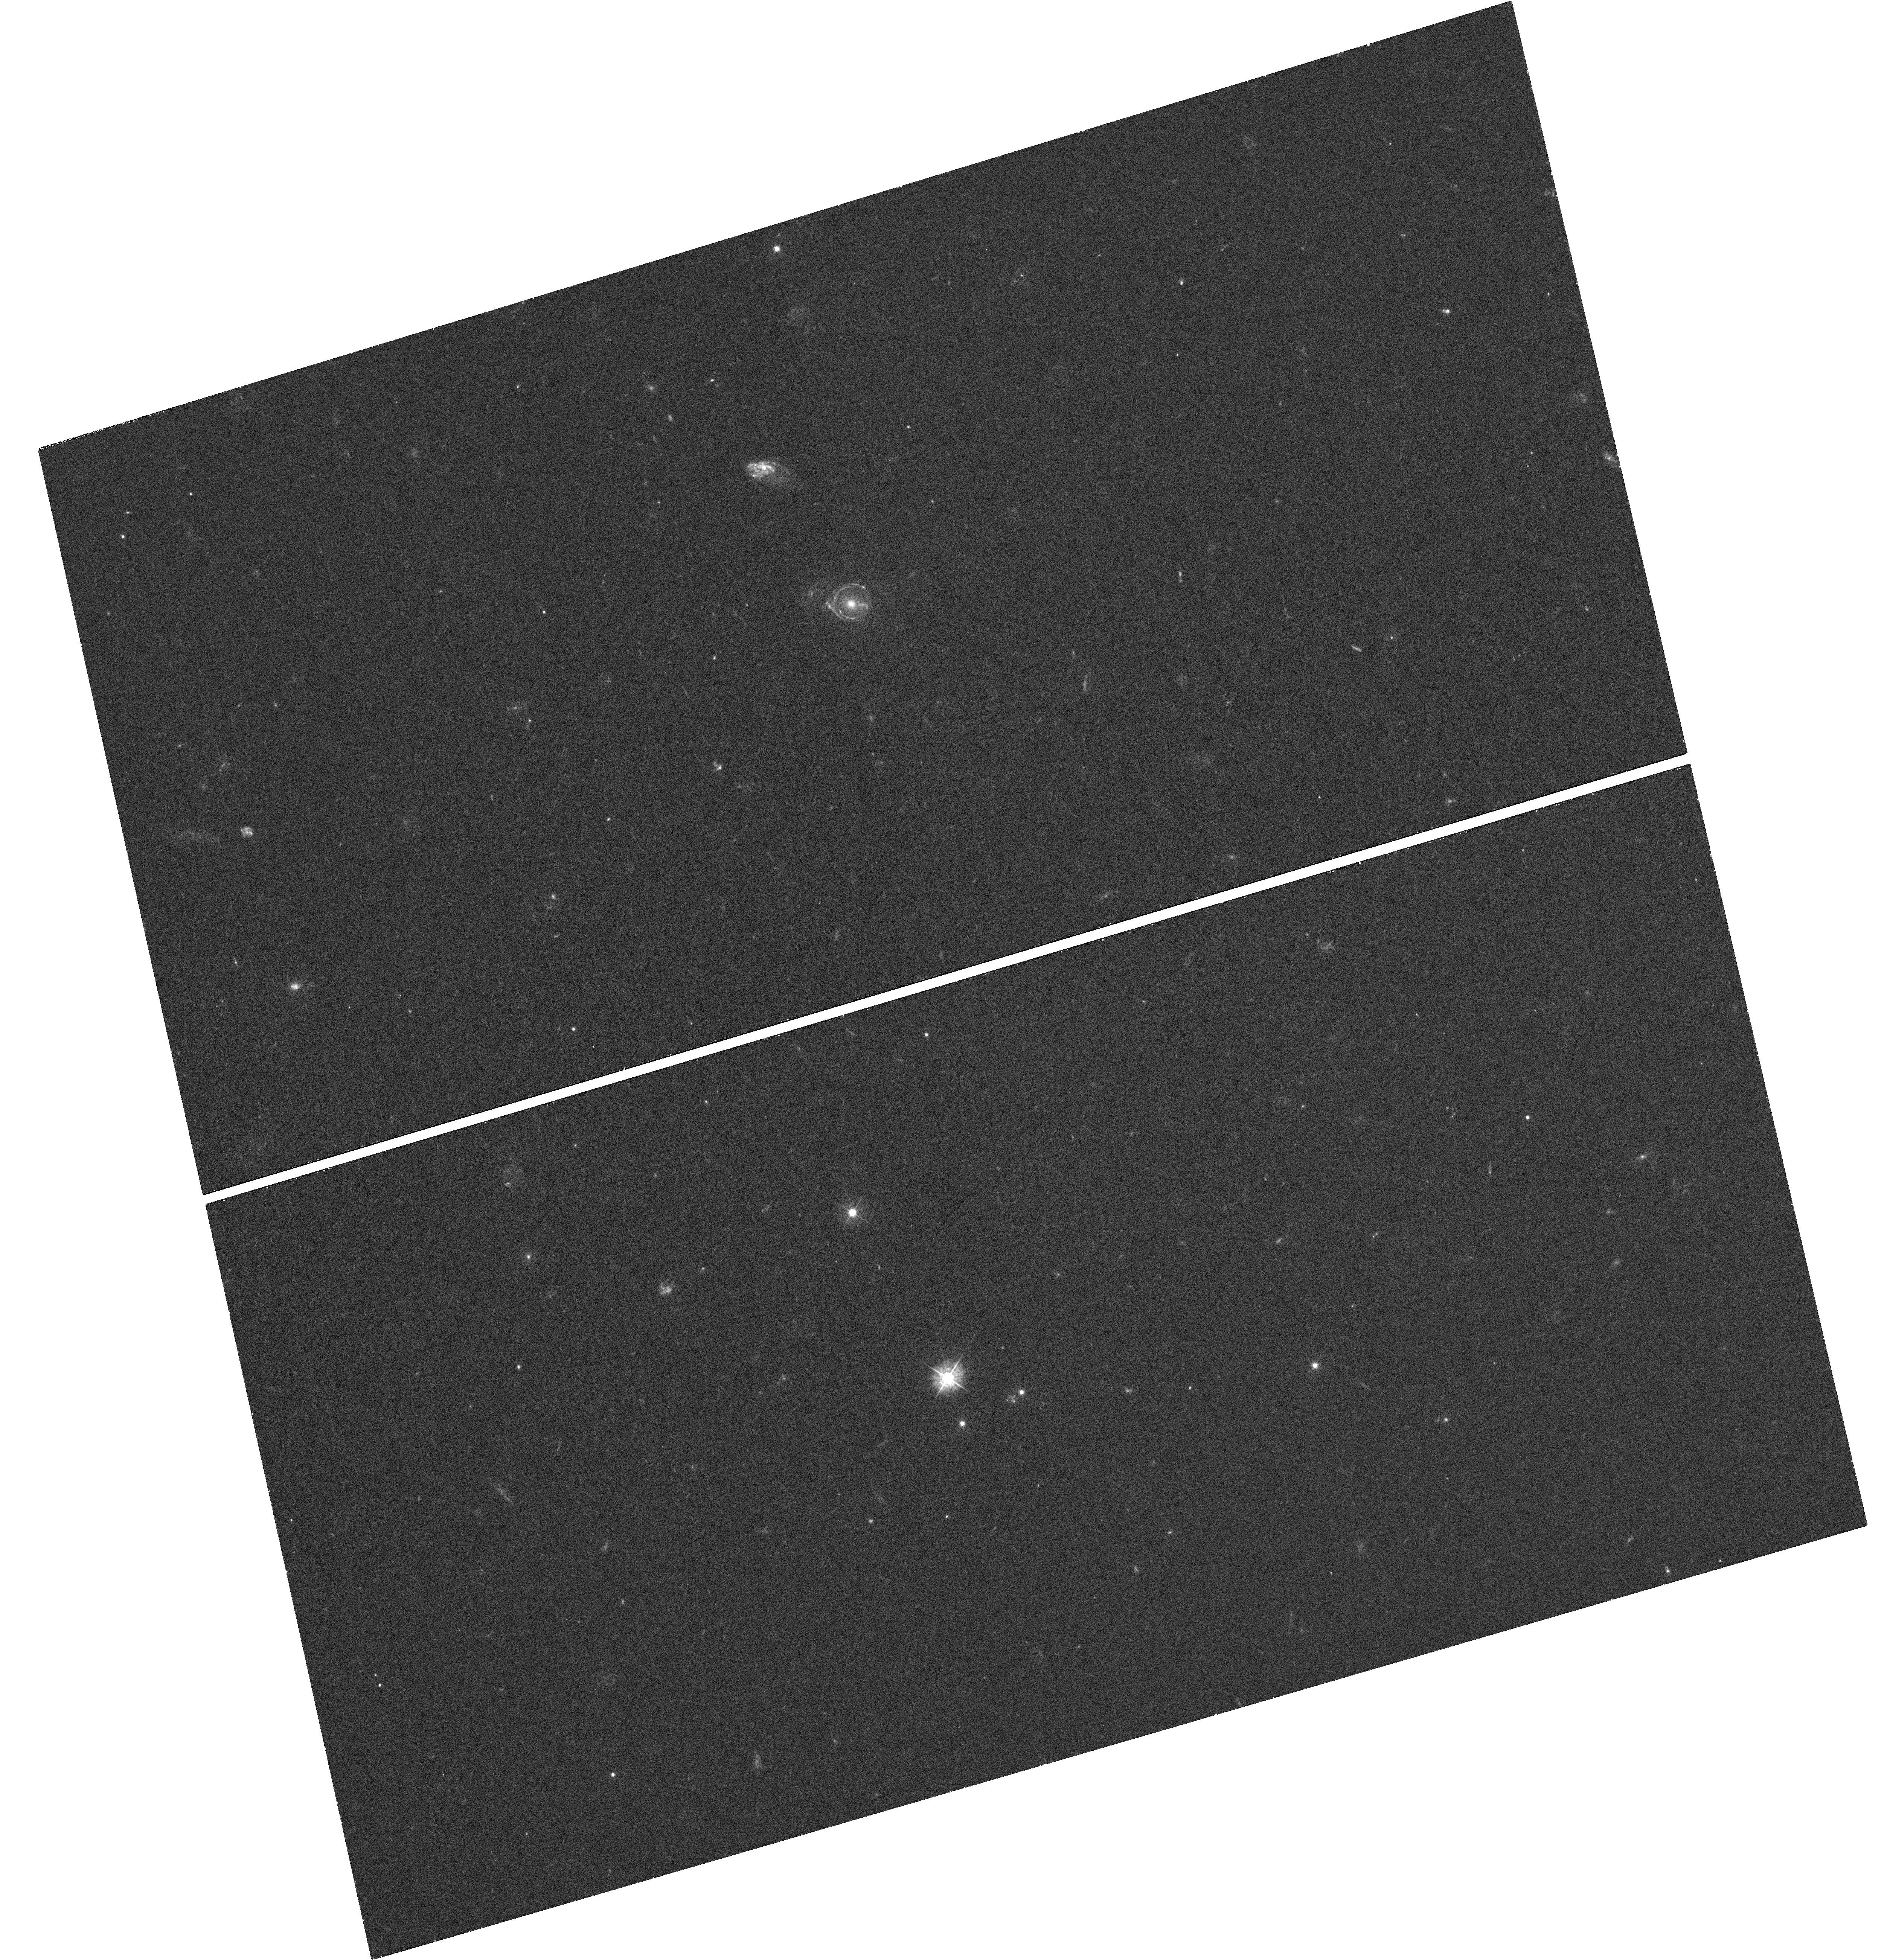
Target: SDSS-J163028.16+452036.2
Instrument: WFC3/UVIS
Filter: F390W
Exposure: 38 min
Observation ID: hst_12898_27_wfc3_uvis_f390w_ibzi27

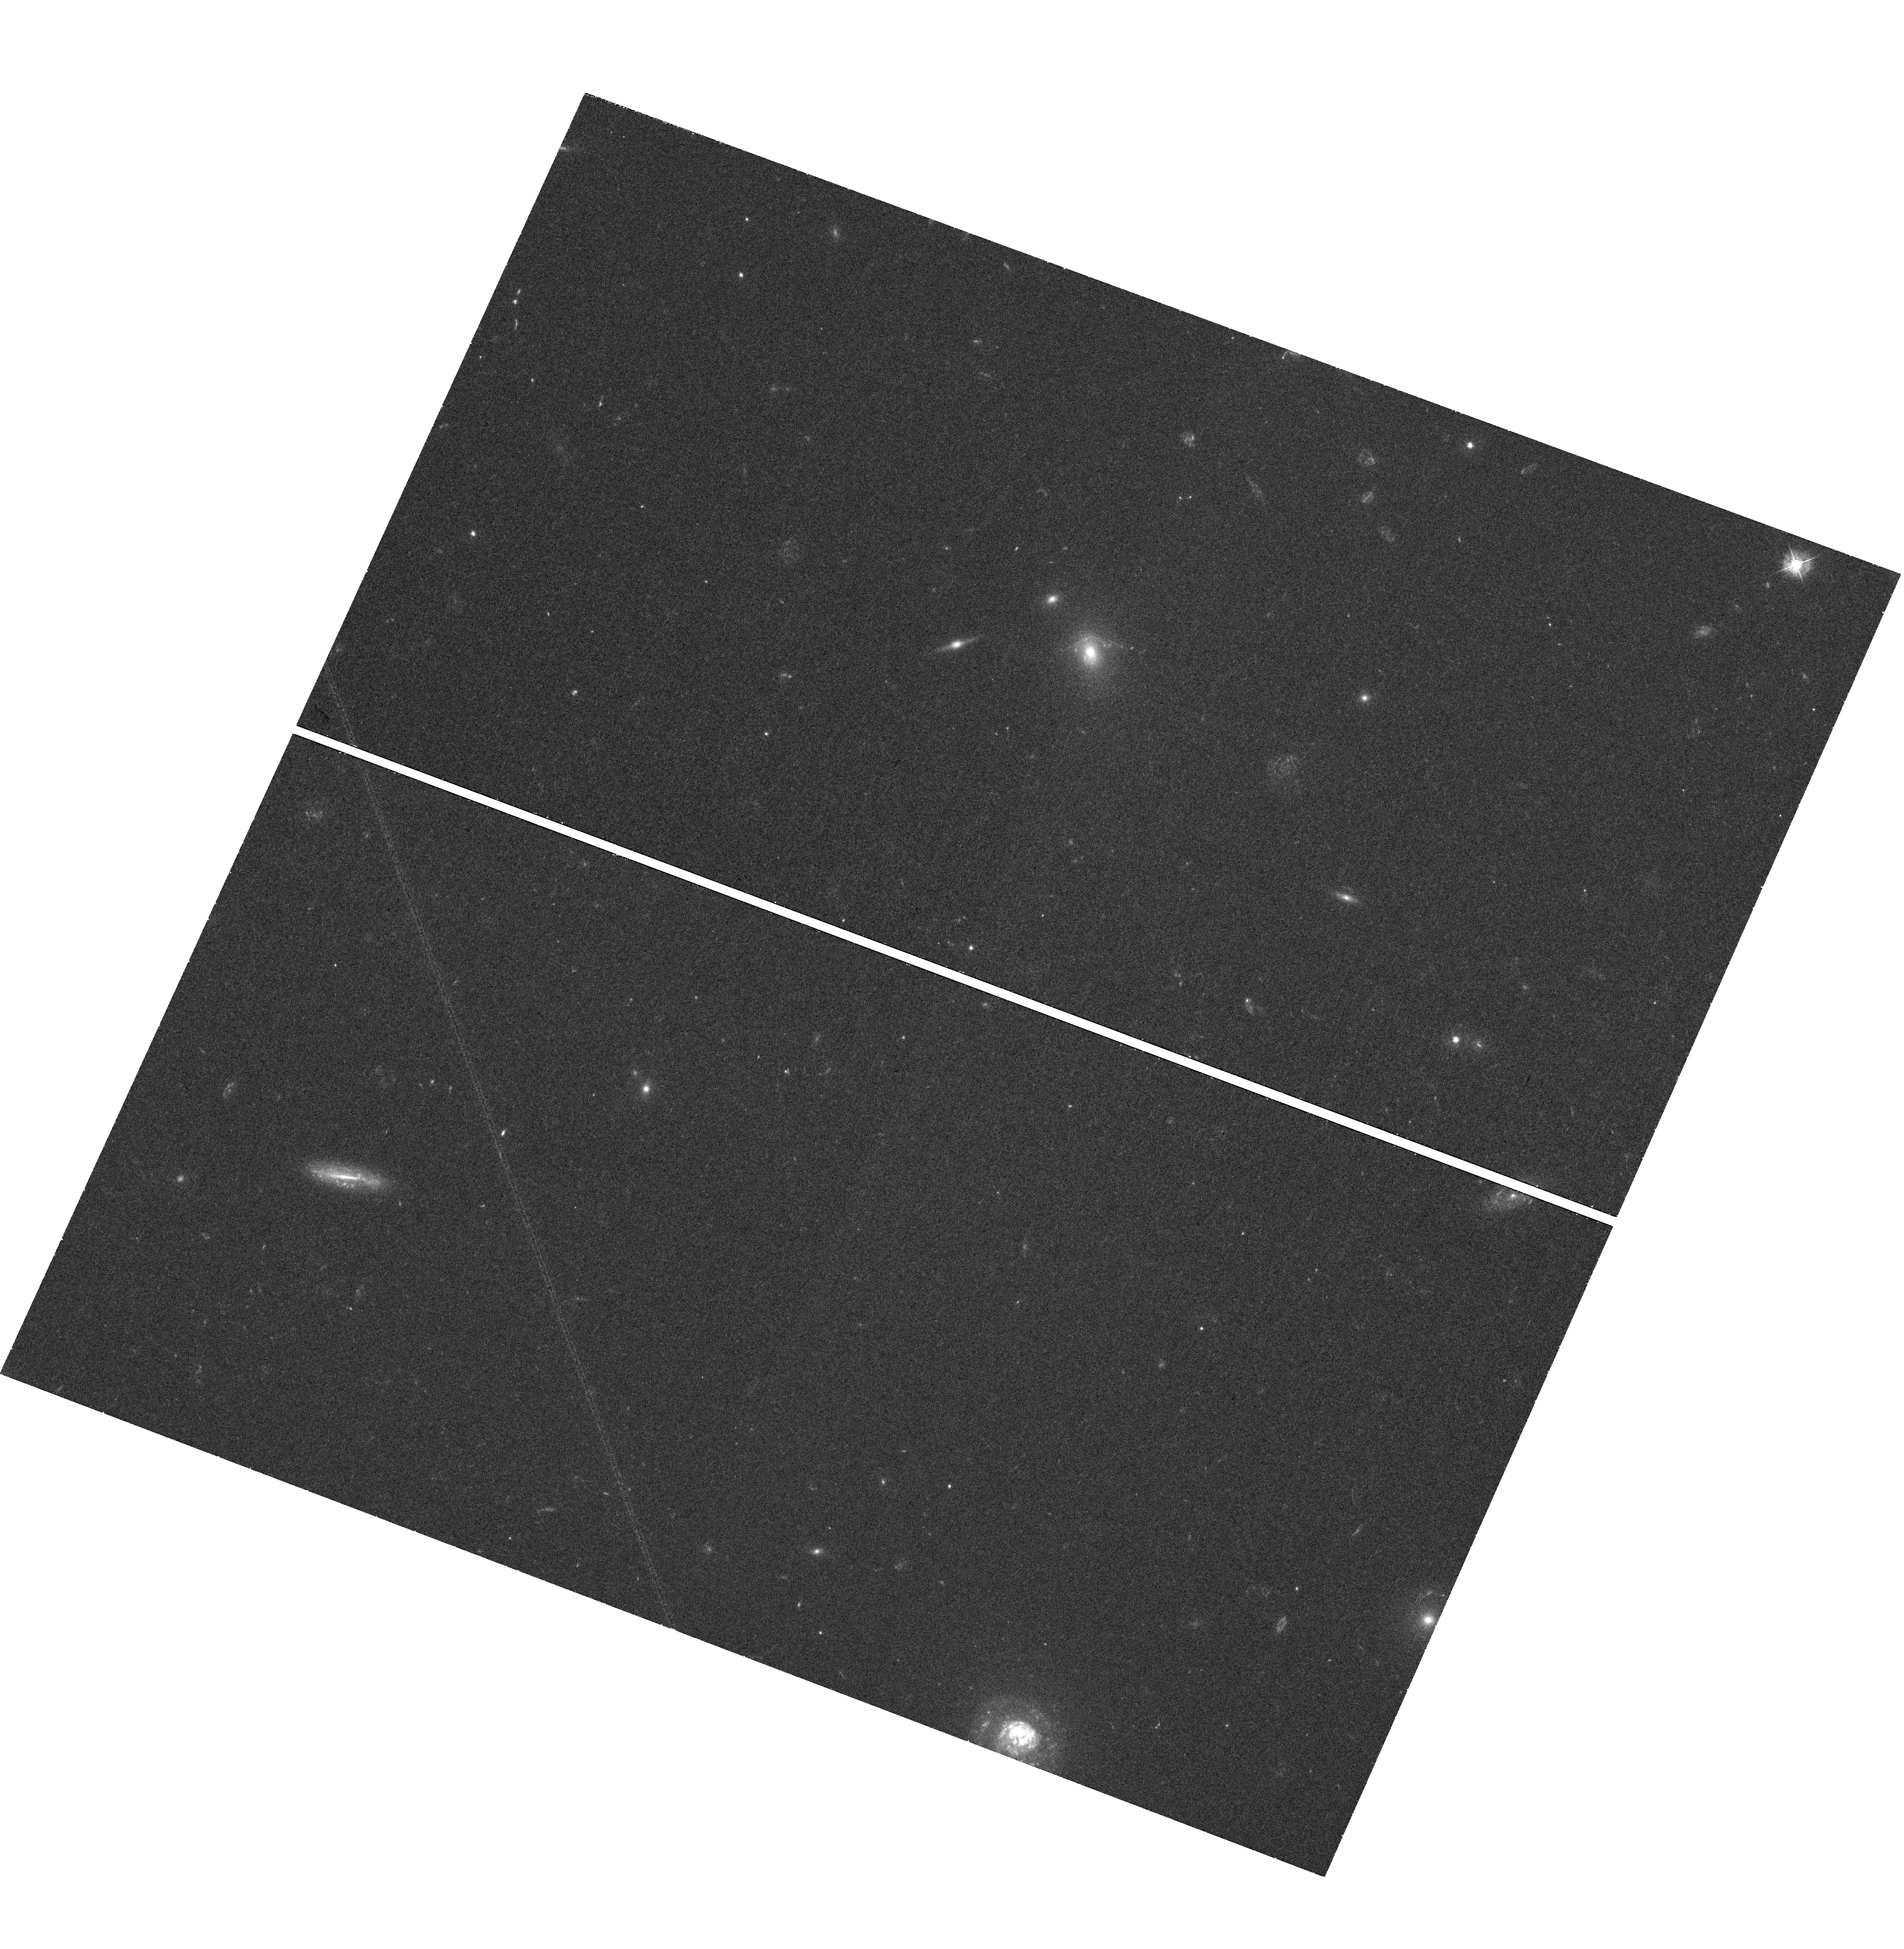
Target: SDSS-J091205.31+002901.1
Instrument: WFC3/UVIS
Filter: F390W
Exposure: 38 min
Observation ID: hst_12898_14_wfc3_uvis_f390w_ibzi14

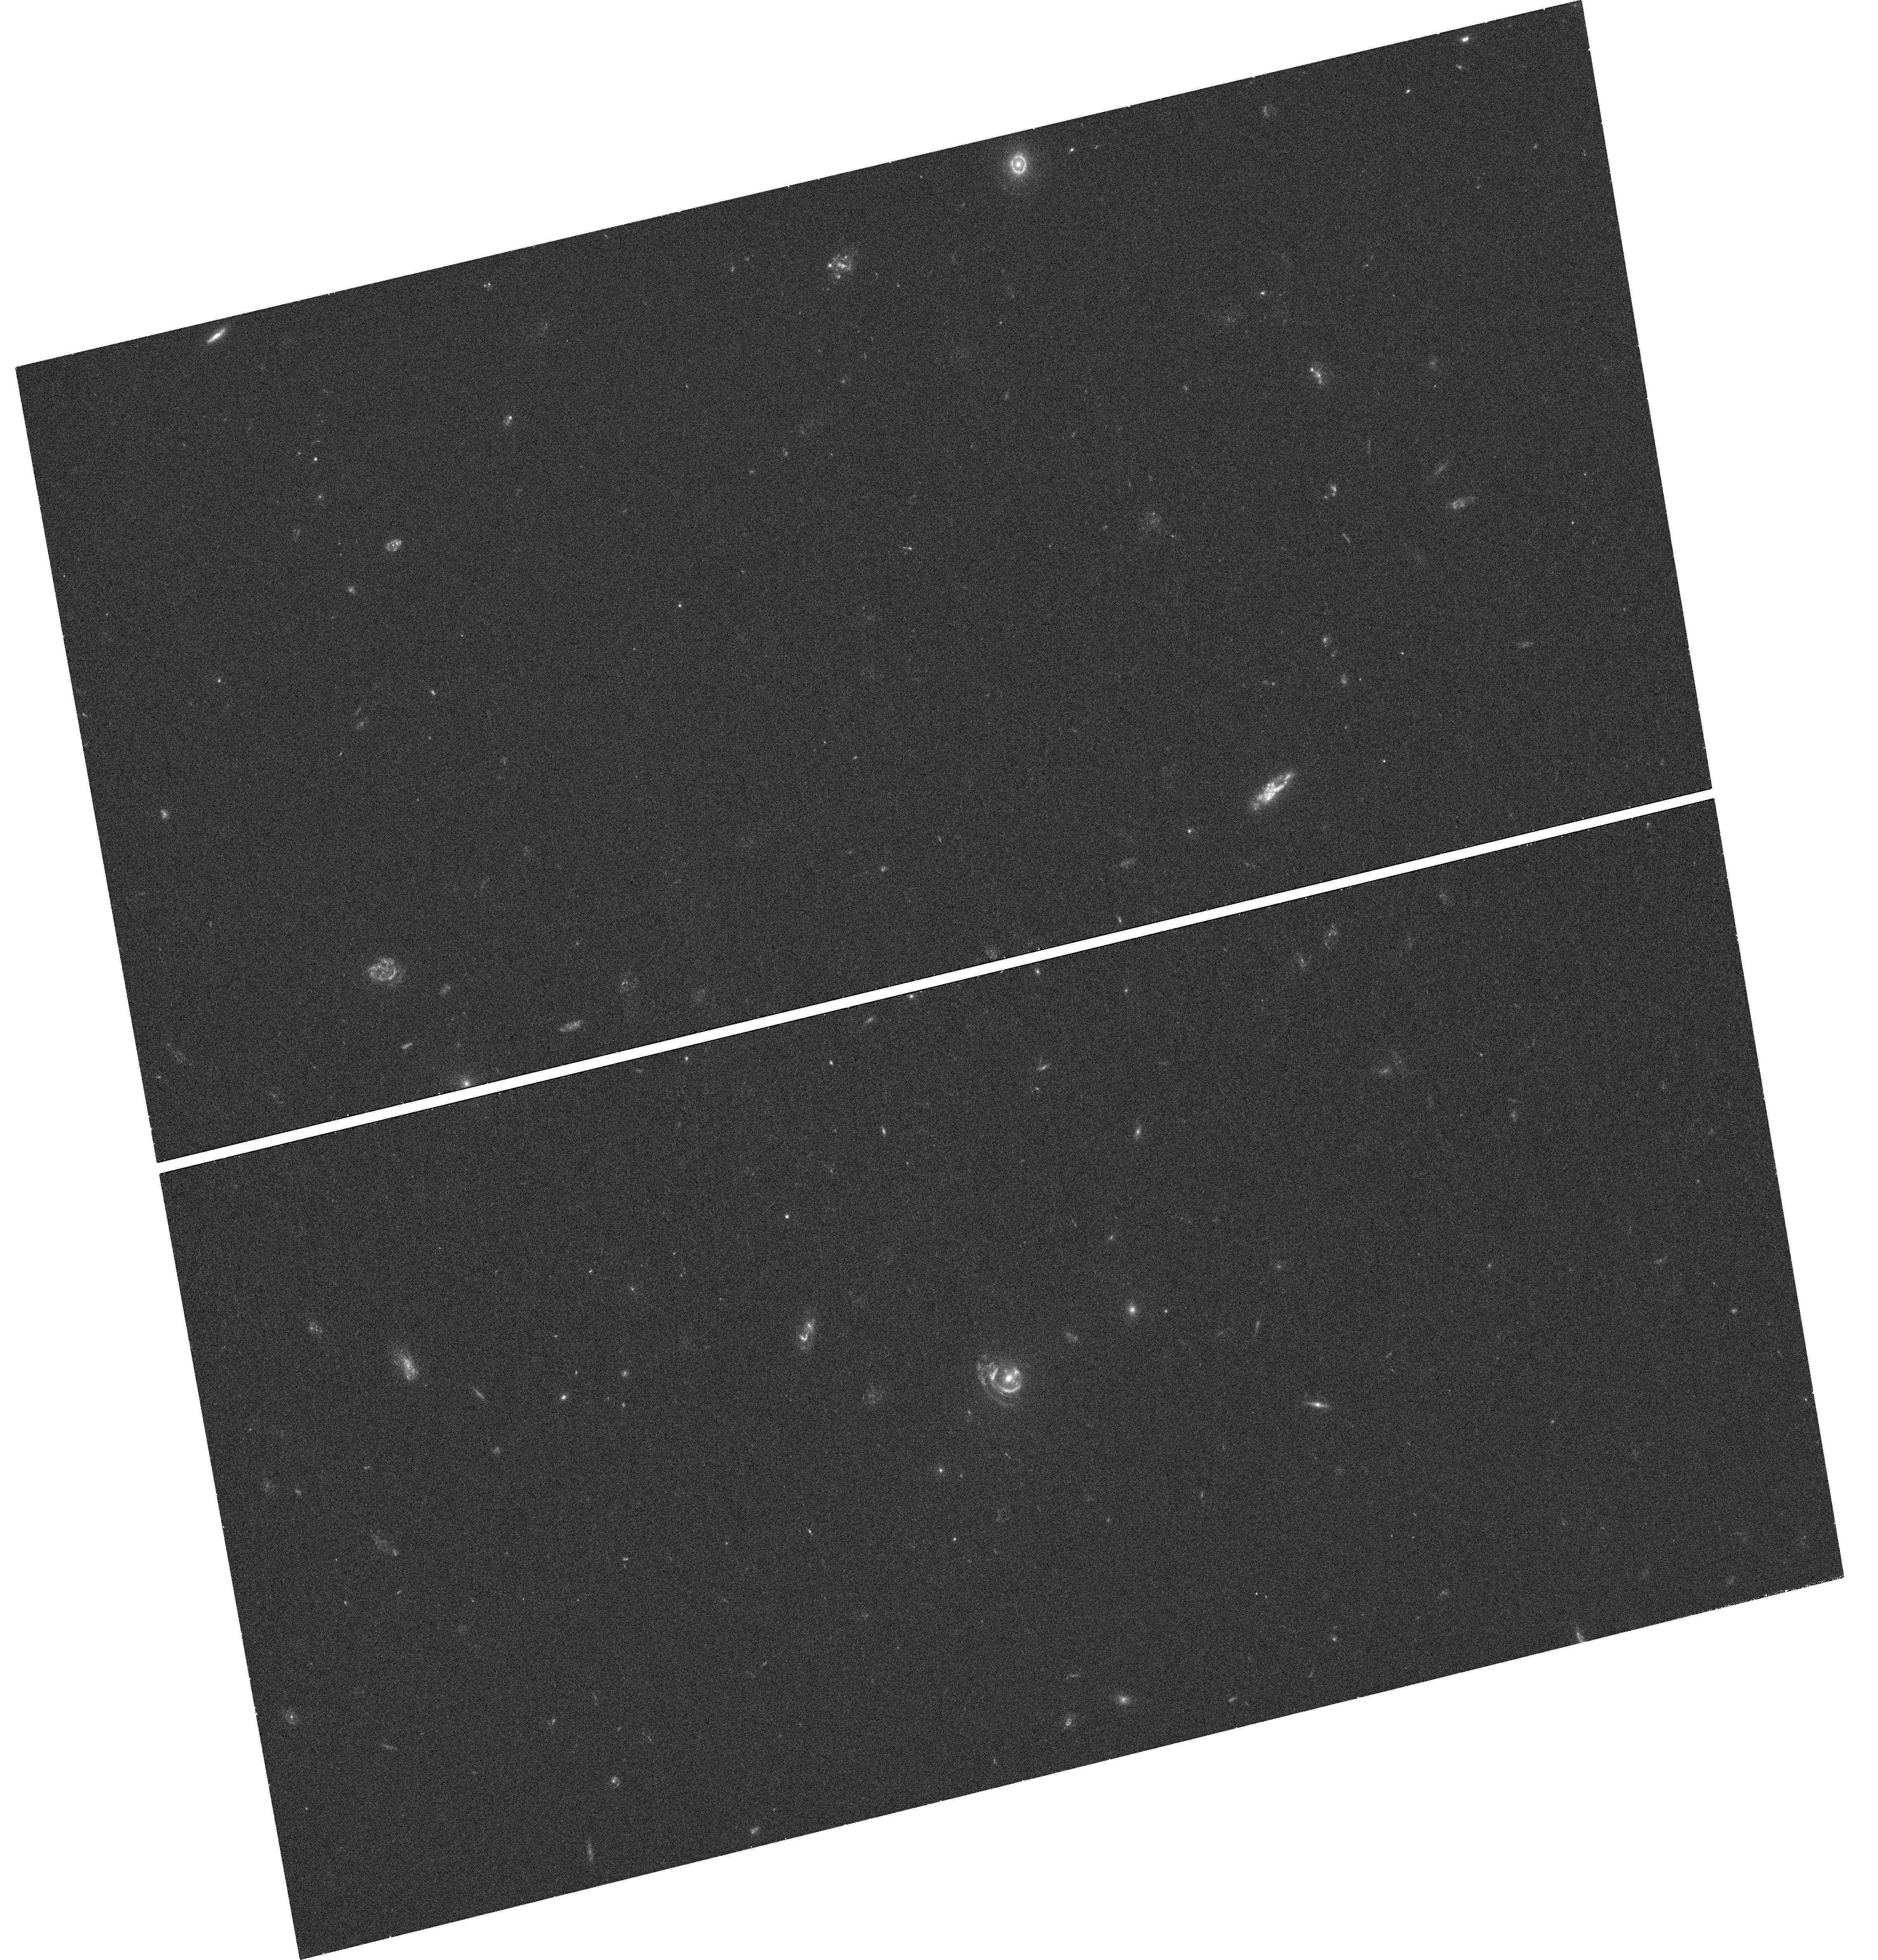
Target: SDSS-J095629.78+510006.6
Instrument: WFC3/UVIS
Filter: F390W
Exposure: 38 min
Observation ID: hst_12898_16_wfc3_uvis_f390w_ibzi16

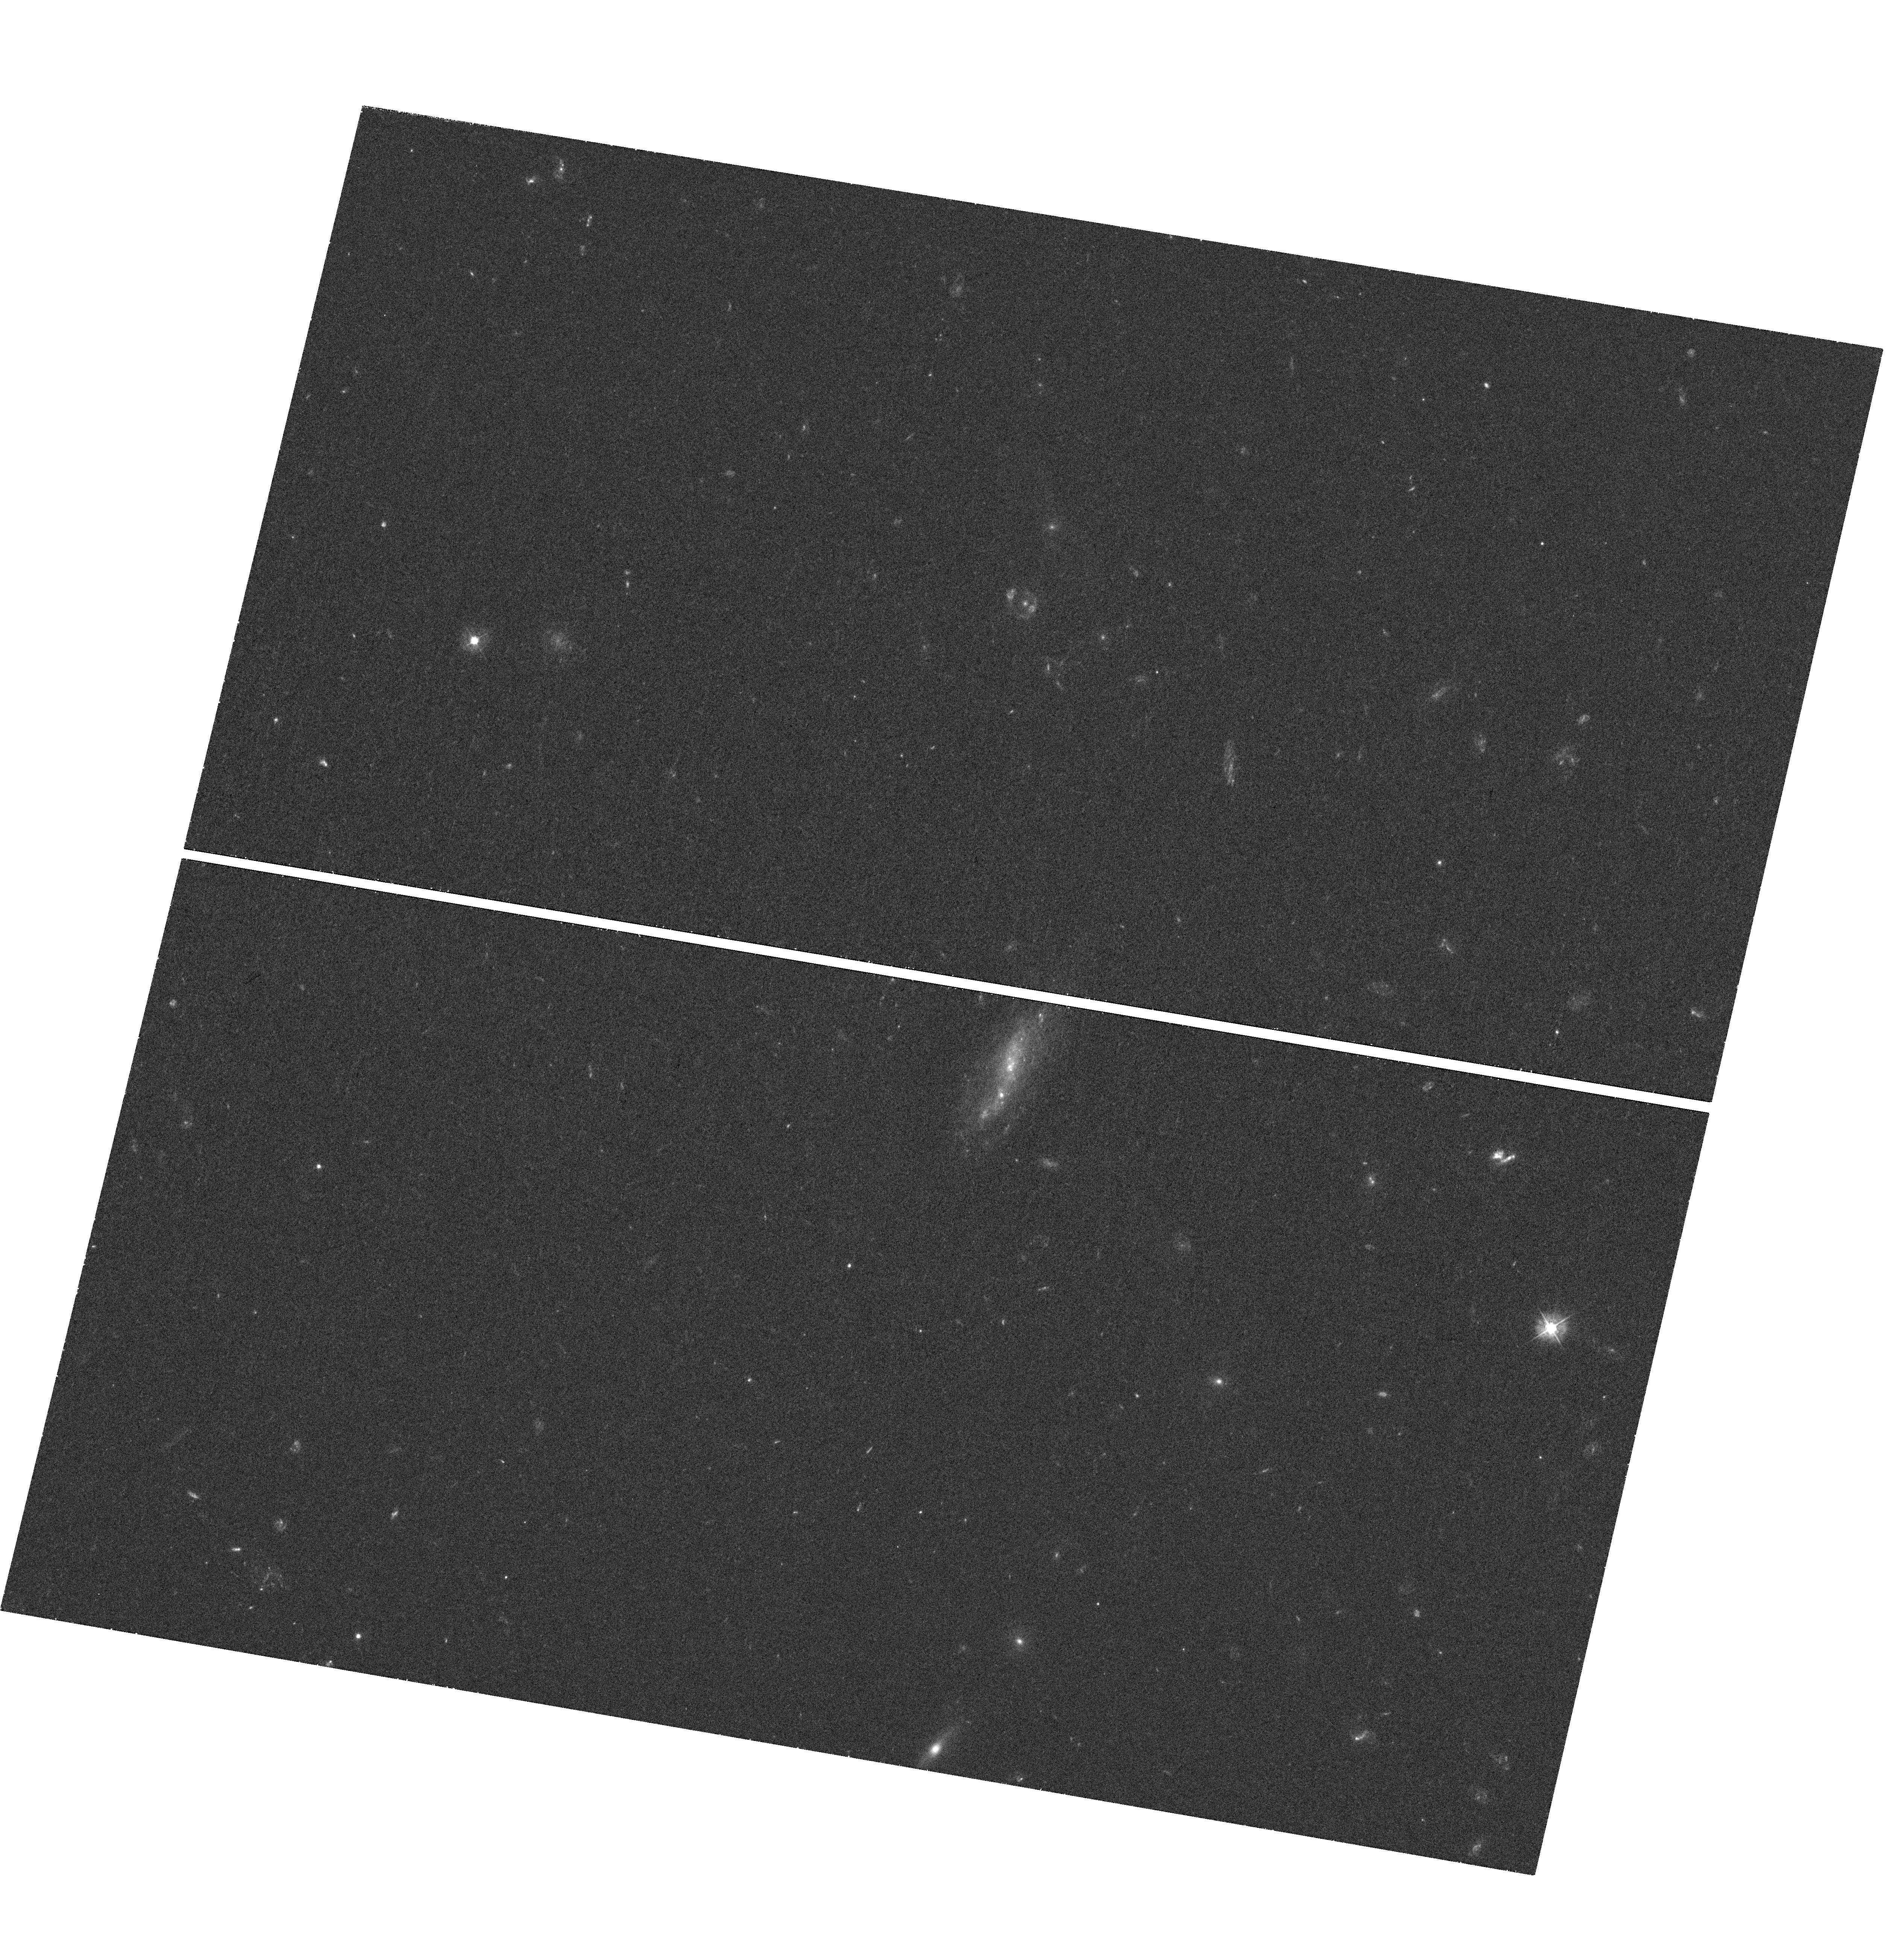
Target: SDSS-J090315.19+411609.2
Instrument: WFC3/UVIS
Filter: F390W
Exposure: 38 min
Observation ID: hst_12898_05_wfc3_uvis_f390w_ibzi05

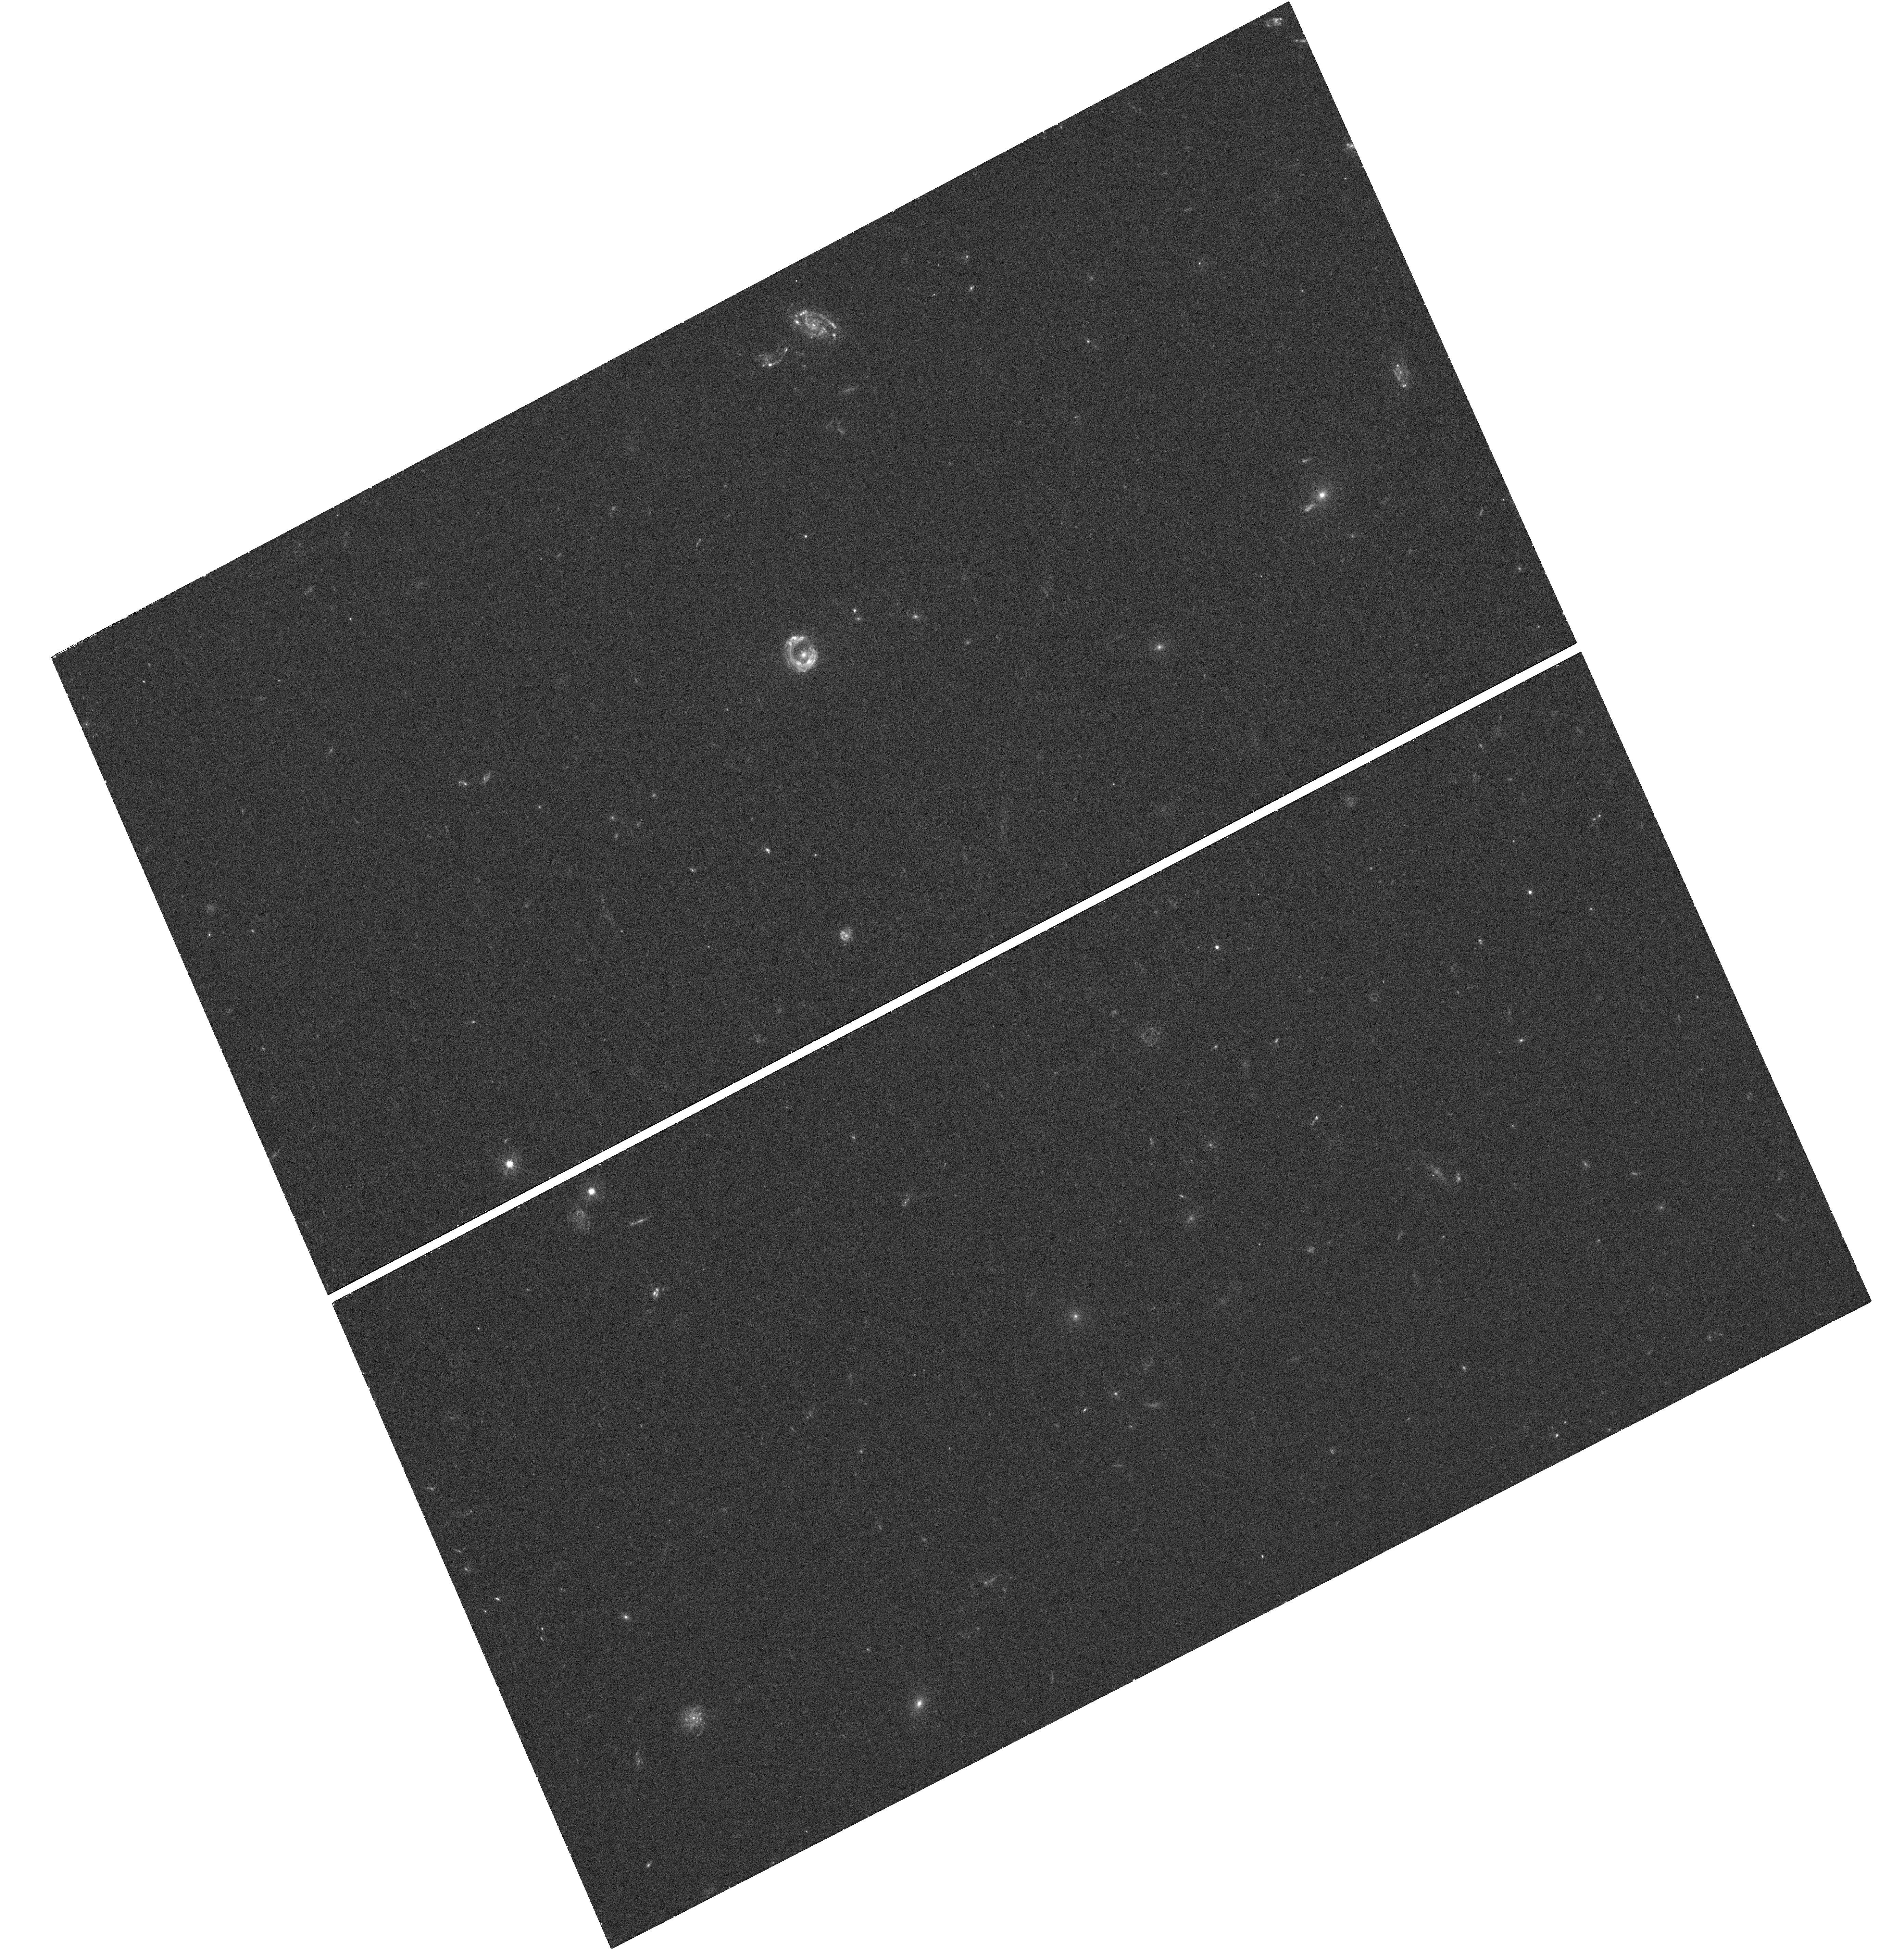
Target: SDSS-J143004.10+410557.1
Instrument: WFC3/UVIS
Filter: F390W
Exposure: 38 min
Observation ID: hst_12898_19_wfc3_uvis_f390w_ibzi19

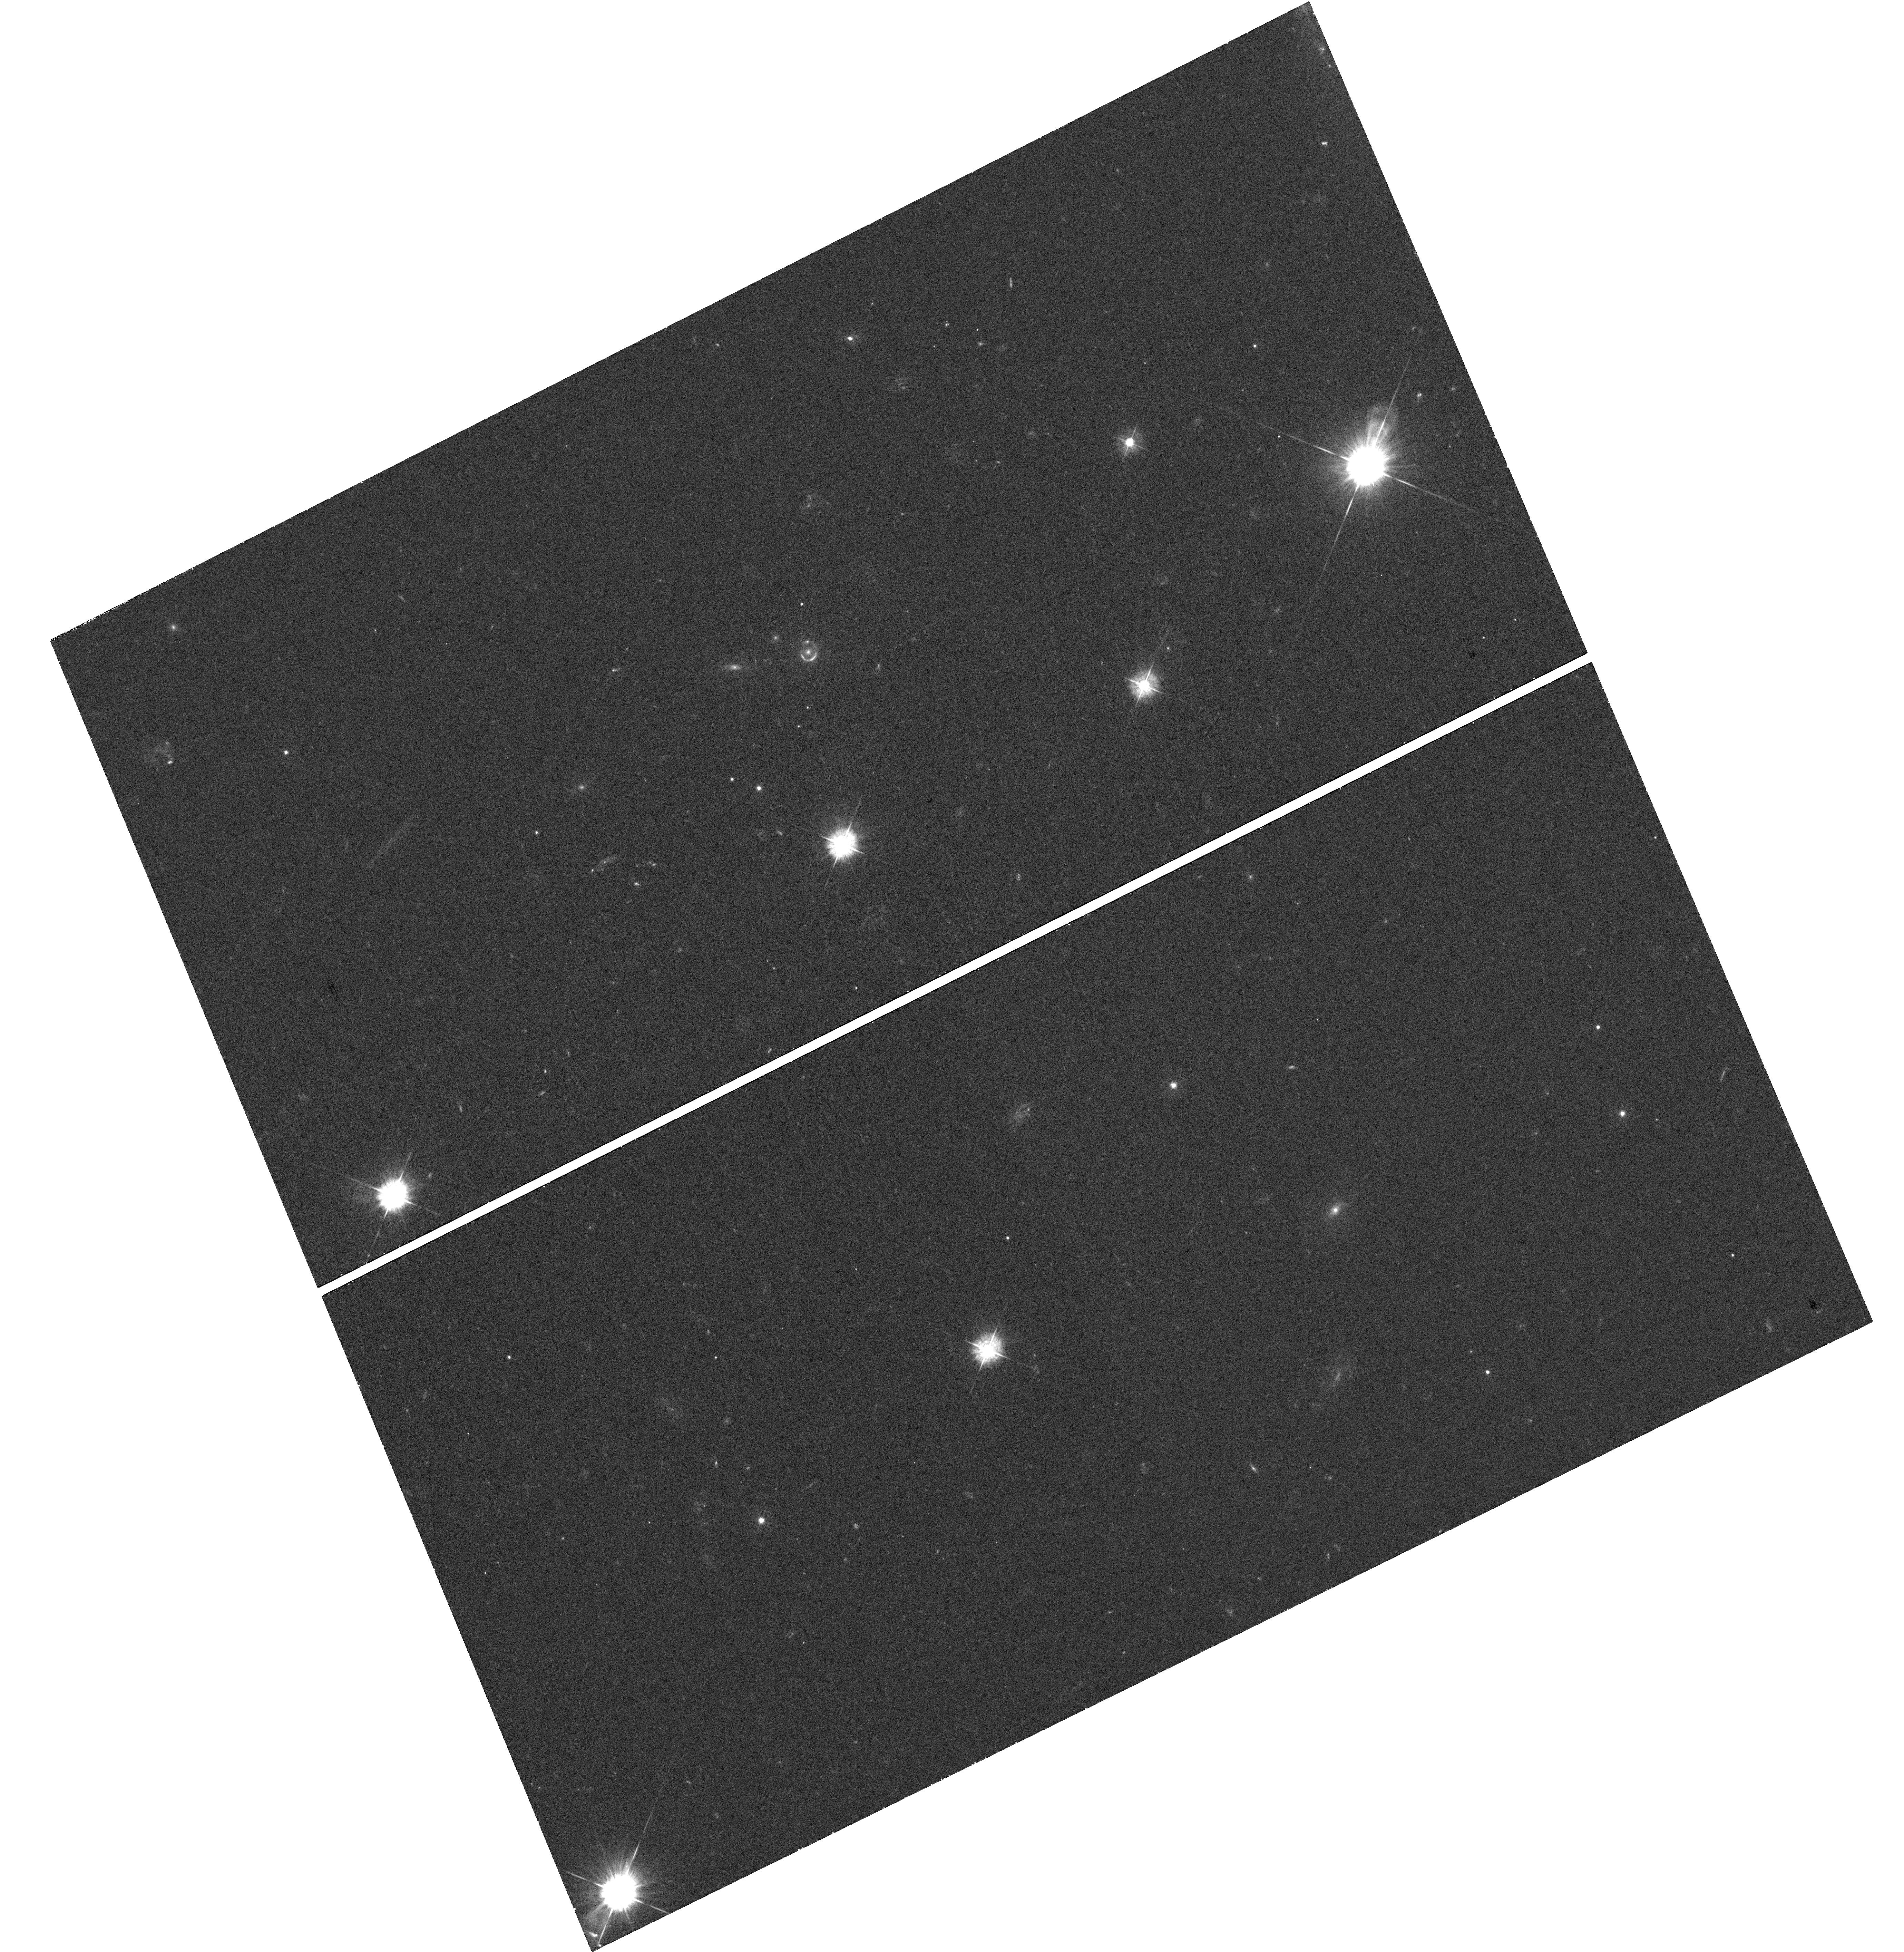
Target: SDSS-J073728.44+321618.6
Instrument: WFC3/UVIS
Filter: F390W
Exposure: 38 min
Observation ID: hst_12898_04_wfc3_uvis_f390w_ibzi04

Discovering the Dark Side of CDM Substructure (PI: Koopmans, Leon)

The existence of mass substructure is an inevitable consequence of the LCDM paradigm. Depite this clear theoretical prediction, a glaring discrepancy with the number of luminous satellites around the Milky Way (MW) has been identified, i.e. the "missing satellite problem". Notwithstanding great progress to address this problem, it remains unsolved. Moreover, the MW could be a biased environment, not representative of the typical universe. Surface brightness aberrations of gravitationally lensed images provide a complementary channel to detect substructure beyond the local Universe in mostly massive early-type galaxies. Simulations suggest a substructure mass fraction of f_sub<=1% inside the inner projected 5-10 kpc or around 5-10% inside the virial radius. Although the observed (flux-ratio/brightness) anomalies/aberrations in lenses can be explained by the presence of this mass substructure, its high rate requires a larger inferred fraction of 2-3%. To resolve these open issues convincingly, we propose to observe highly magnified Einstein rings/arcs in the ultra-violet, where the source is highly structured, to maximize sensitivity to dark substructures through surface brightness aberrations (i.e. the equivalent of the well-known flux-ratio anomalies). Our simulations, modeling and statistical analyses show that our selected sample of 10 SLACS lens systems can pinpoint dark substructures down to 3x10^8 solar masses (~10^-4 of the ETG virial mass) and, for the first time, determine their mass fraction to down to f_sub~1%, at >99% CL. We request 30 orbits with HST WFC3-F390W to accomplish this goal.